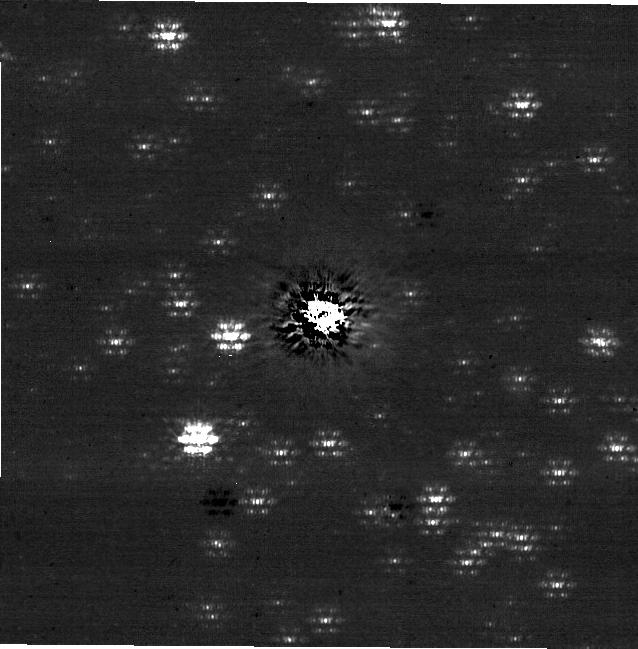
Target: V4046-SGR. Instrument: NIRCAM/CORON. Filter: F182M+MASKRND. Exposure: 36 min. Observation ID: jw02278-c1006_t001_nircam_f182m-maskrnd-sub640a210r

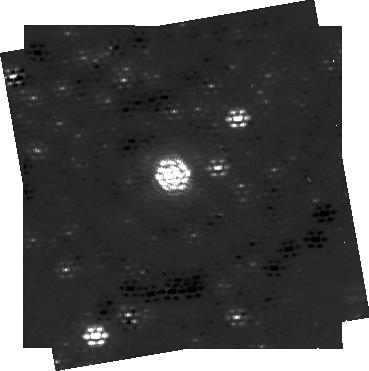
Target: V4046-SGR. Instrument: NIRCAM/CORON. Filter: F250M+MASKRND. Exposure: 38 min. Observation ID: jw02278-c1004_t001_nircam_f250m-maskrnd-sub320a335r

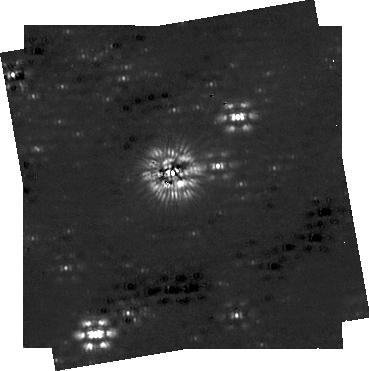
Target: V4046-SGR. Instrument: NIRCAM/CORON. Filter: F444W+MASKRND. Exposure: 1.3 h. Observation ID: jw02278-c1004_t001_nircam_f444w-maskrnd-sub320a335r

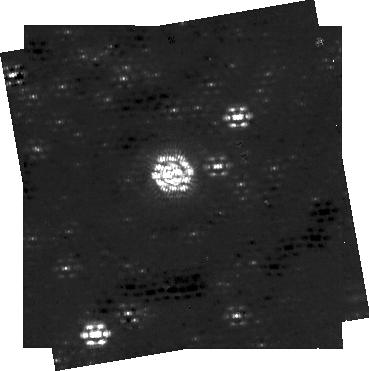
Target: V4046-SGR. Instrument: NIRCAM/CORON. Filter: F300M+MASKRND. Exposure: 31 min. Observation ID: jw02278-c1004_t001_nircam_f300m-maskrnd-sub320a335r

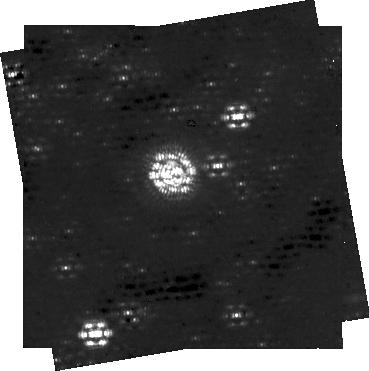
Target: V4046-SGR. Instrument: NIRCAM/CORON. Filter: F335M+MASKRND. Exposure: 47 min. Observation ID: jw02278-c1004_t001_nircam_f335m-maskrnd-sub320a335r

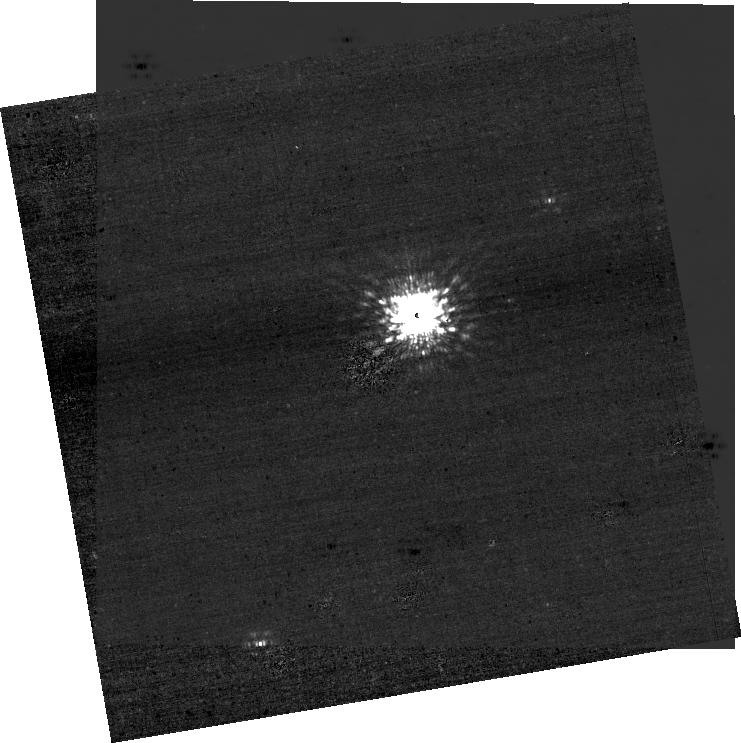
Target: V4046-SGR. Instrument: NIRCAM/CORON. Filter: F182M+MASKRND. Exposure: 49 min. Observation ID: jw02278-c1005_t001_nircam_f182m-maskrnd-sub640a210r

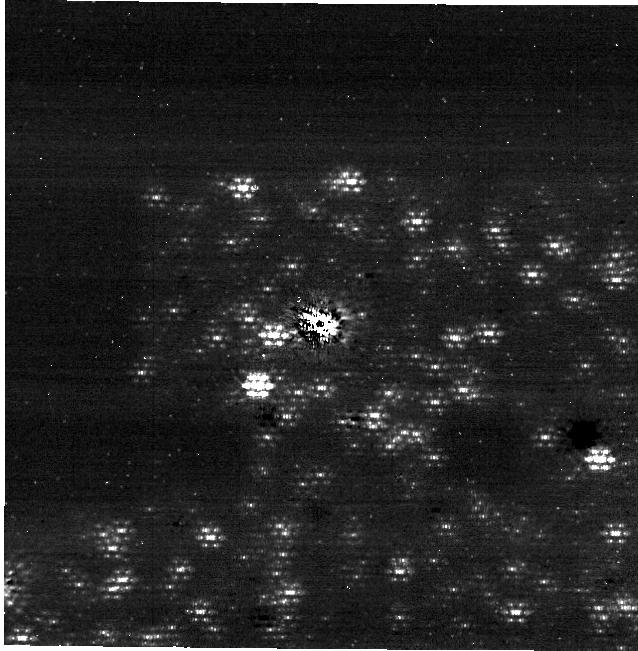
Target: V4046-SGR. Instrument: NIRCAM/CORON. Filter: F300M+MASKRND. Exposure: 36 min. Observation ID: jw02278-c1006_t001_nircam_f300m-maskrnd-sub640a210r

Illuminating Ice: A 3D View of Water Ice During Planet Formation (PI: Cleeves, Ilse)

Ice is an essential ingredient in both the initial formation process of planets and for setting planets' initial compositions. However, the distribution of ice during planet formation is currently poorly constrained. We propose to map the 3.1 micron H2O ice feature in the outer regions (>53 au; 0.735'') of the fascinating V4046 Sgr protoplanetary disk system. The primary goal of this proposal is to localize the spatial extent of the H2O ice disk, to shed light on ice abundances and transport during planet formation. Ground-based coronagraphic imaging reveals >39 stars within the boundaries of V4046 Sgr's gas-rich disk (4" CO radius), making it an ideal target for an ice study. We plan to map V4046 Sgr's ices spectro-photometrically using NIRCam coronagraphic images covering 1.82 -- 4.3 micron, allowing us to fit the 3.1 micron absorption depth to pinpoint the presence of ice. We expect to detect both ice absorption against the background stars and reflected light from the disk, if ice is present. These two constraints offer complimentary approaches to examine both surface and midplane ice populations, allowing us to produce the first three-dimensional ice map of a planet-forming disk.